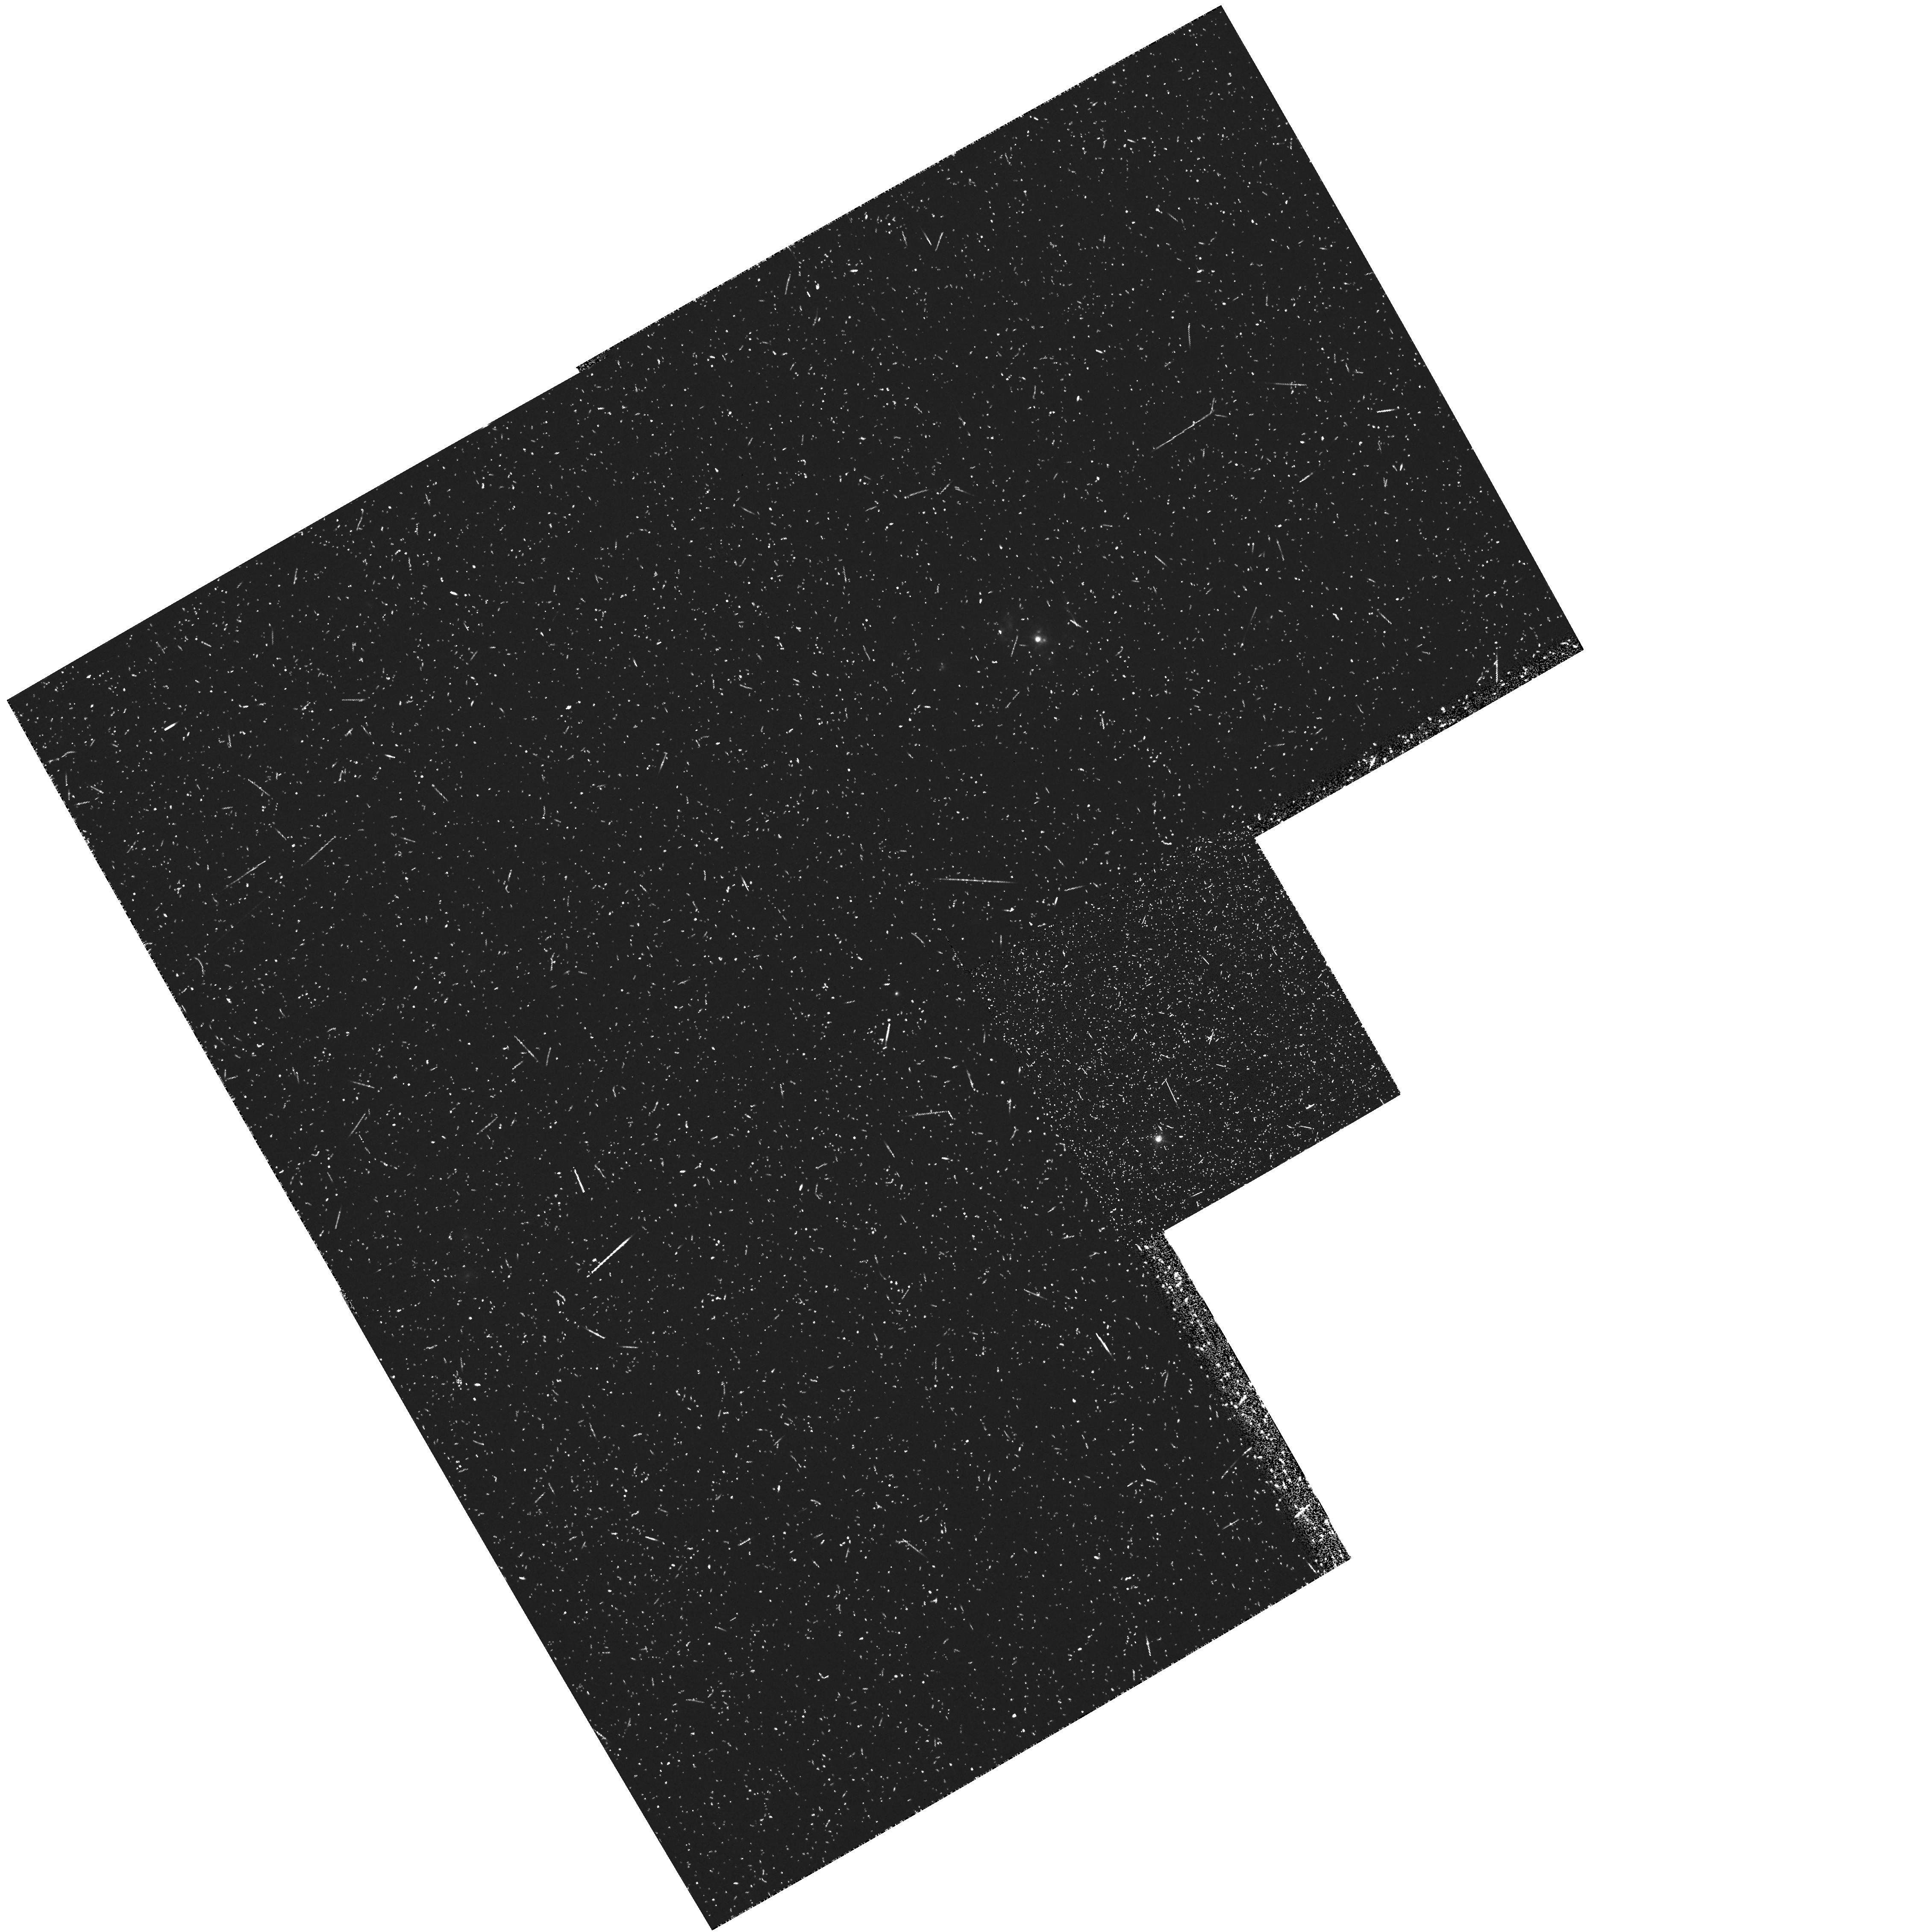
Target: B2-1512+37
Instrument: WFPC2/PC
Filter: FR680N18
Exposure: 33 min
Observation ID: u36w0302r

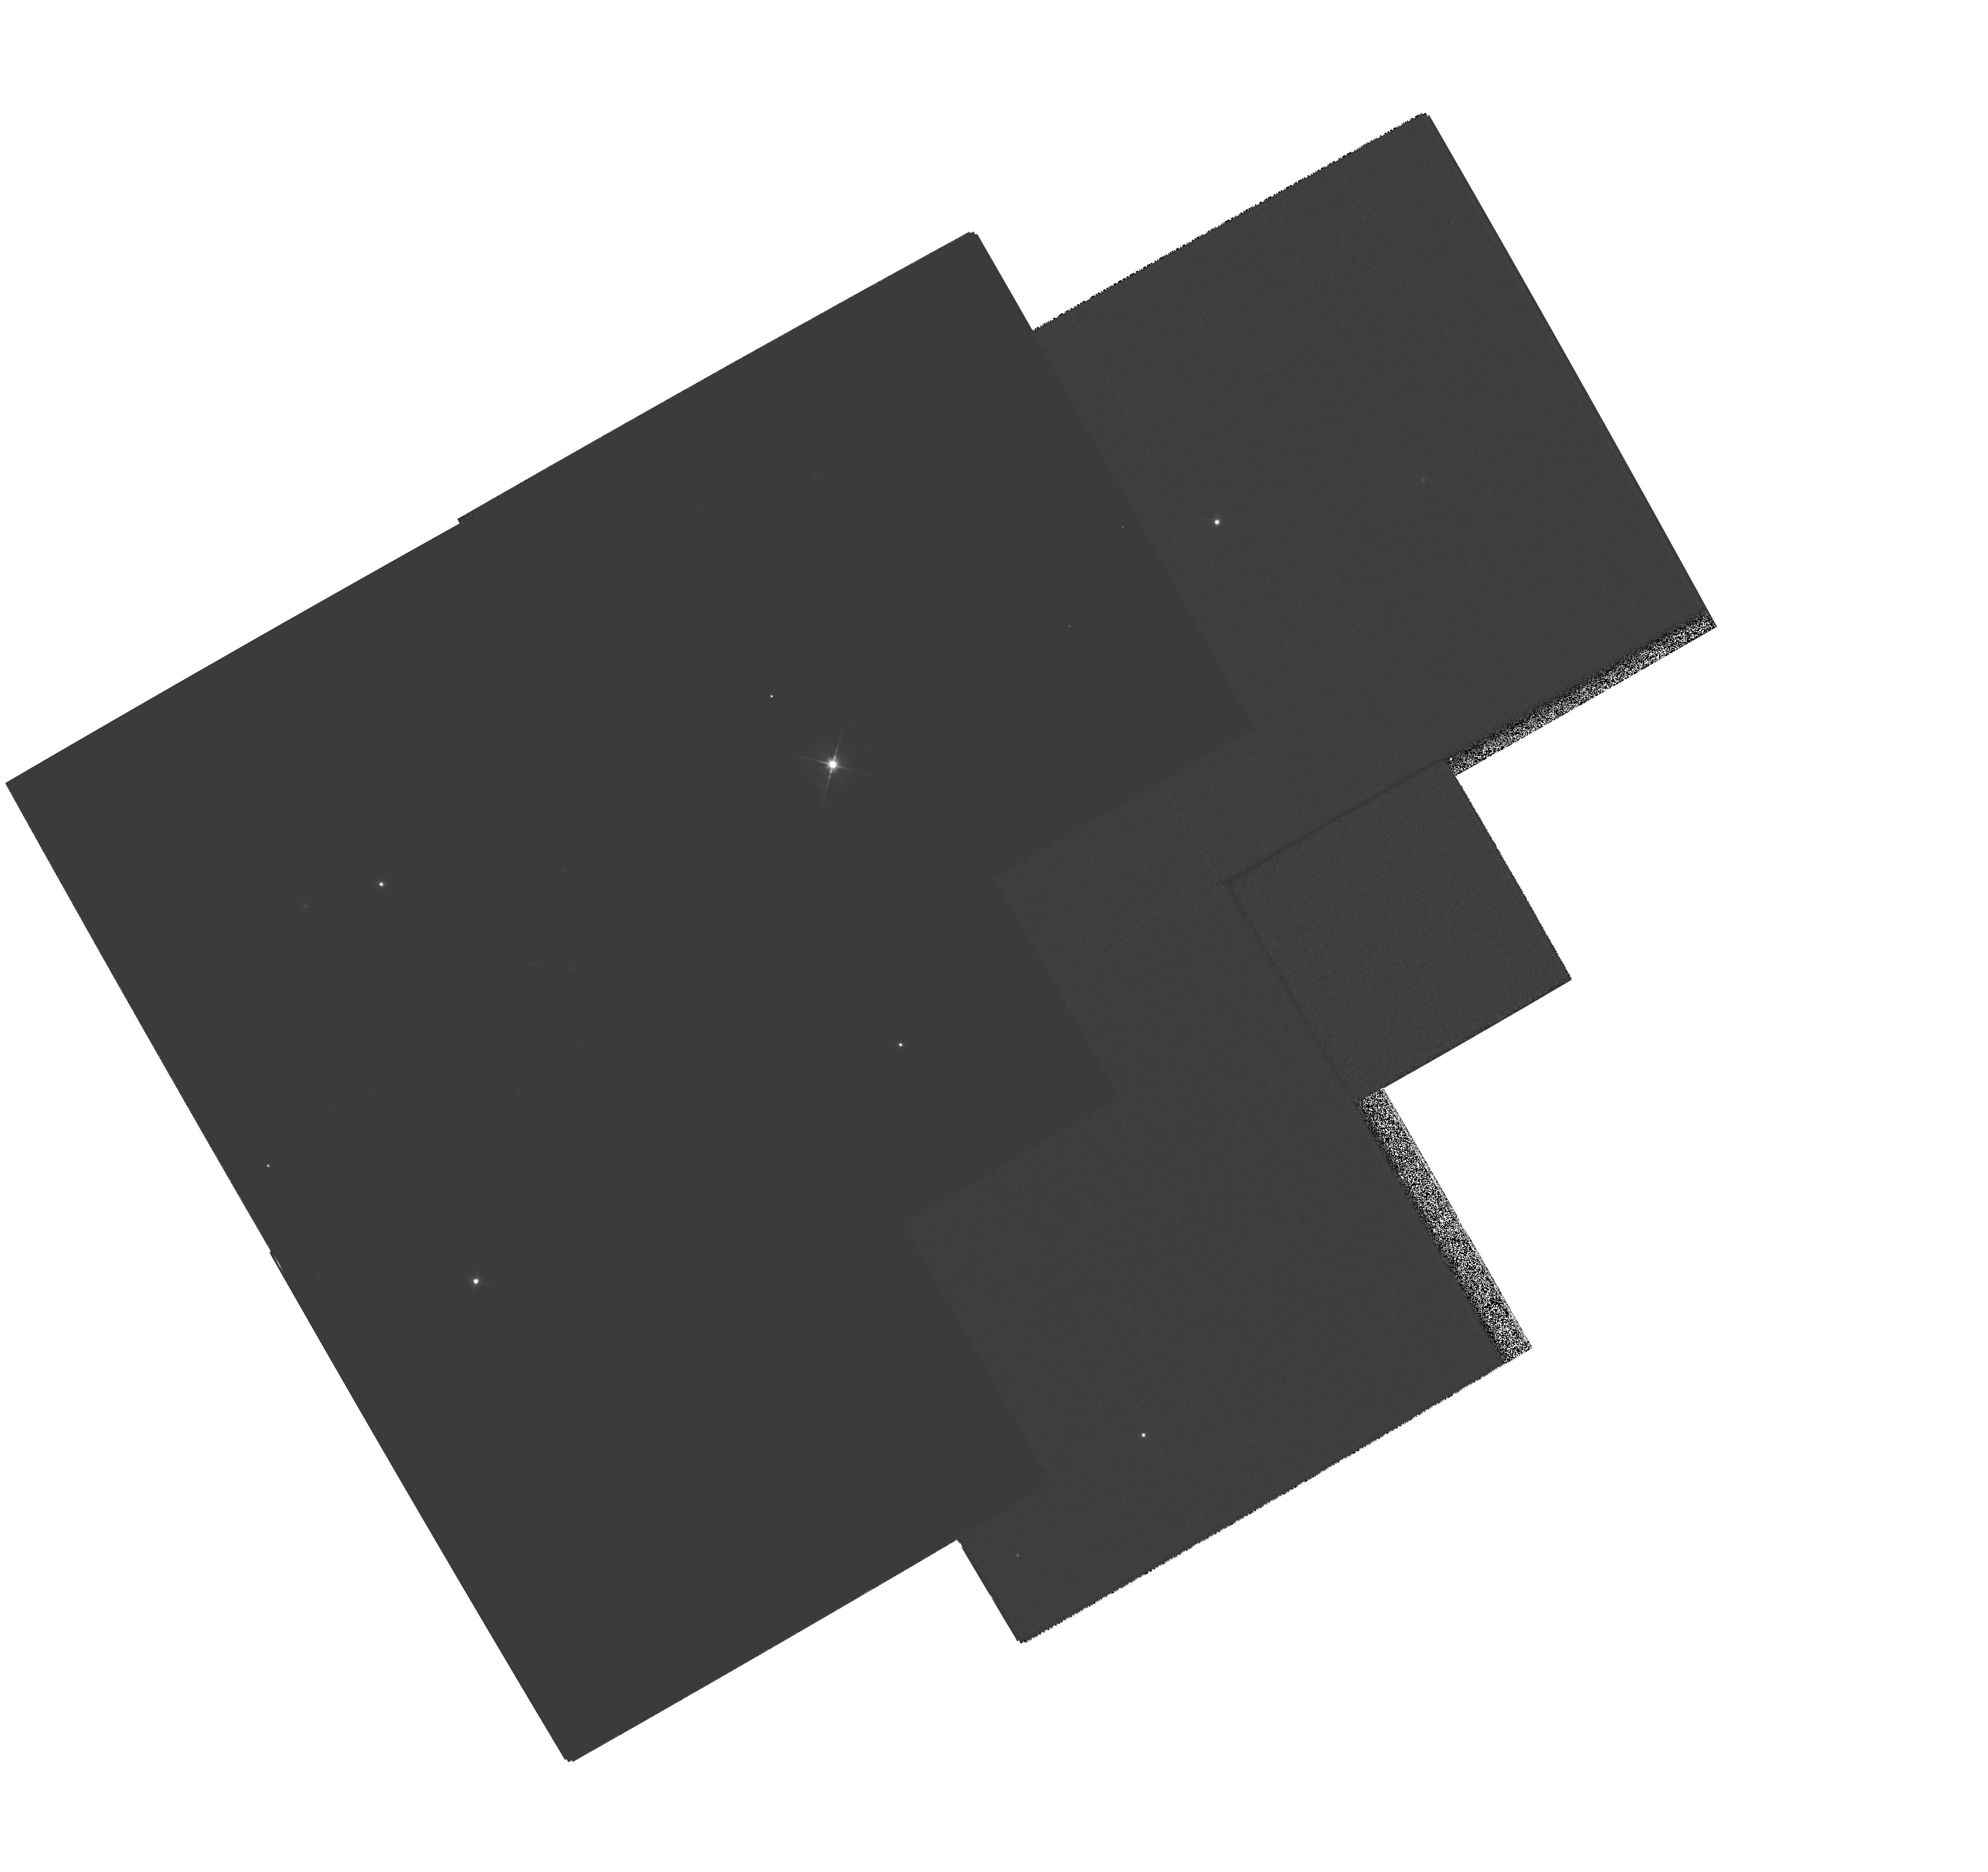
Target: MULTIPLE
Instrument: WFPC2/PC
Filter: F814W
Exposure: 1.8 h
Observation ID: hst_6490_01_wfpc2_pc_f814w_u36w01

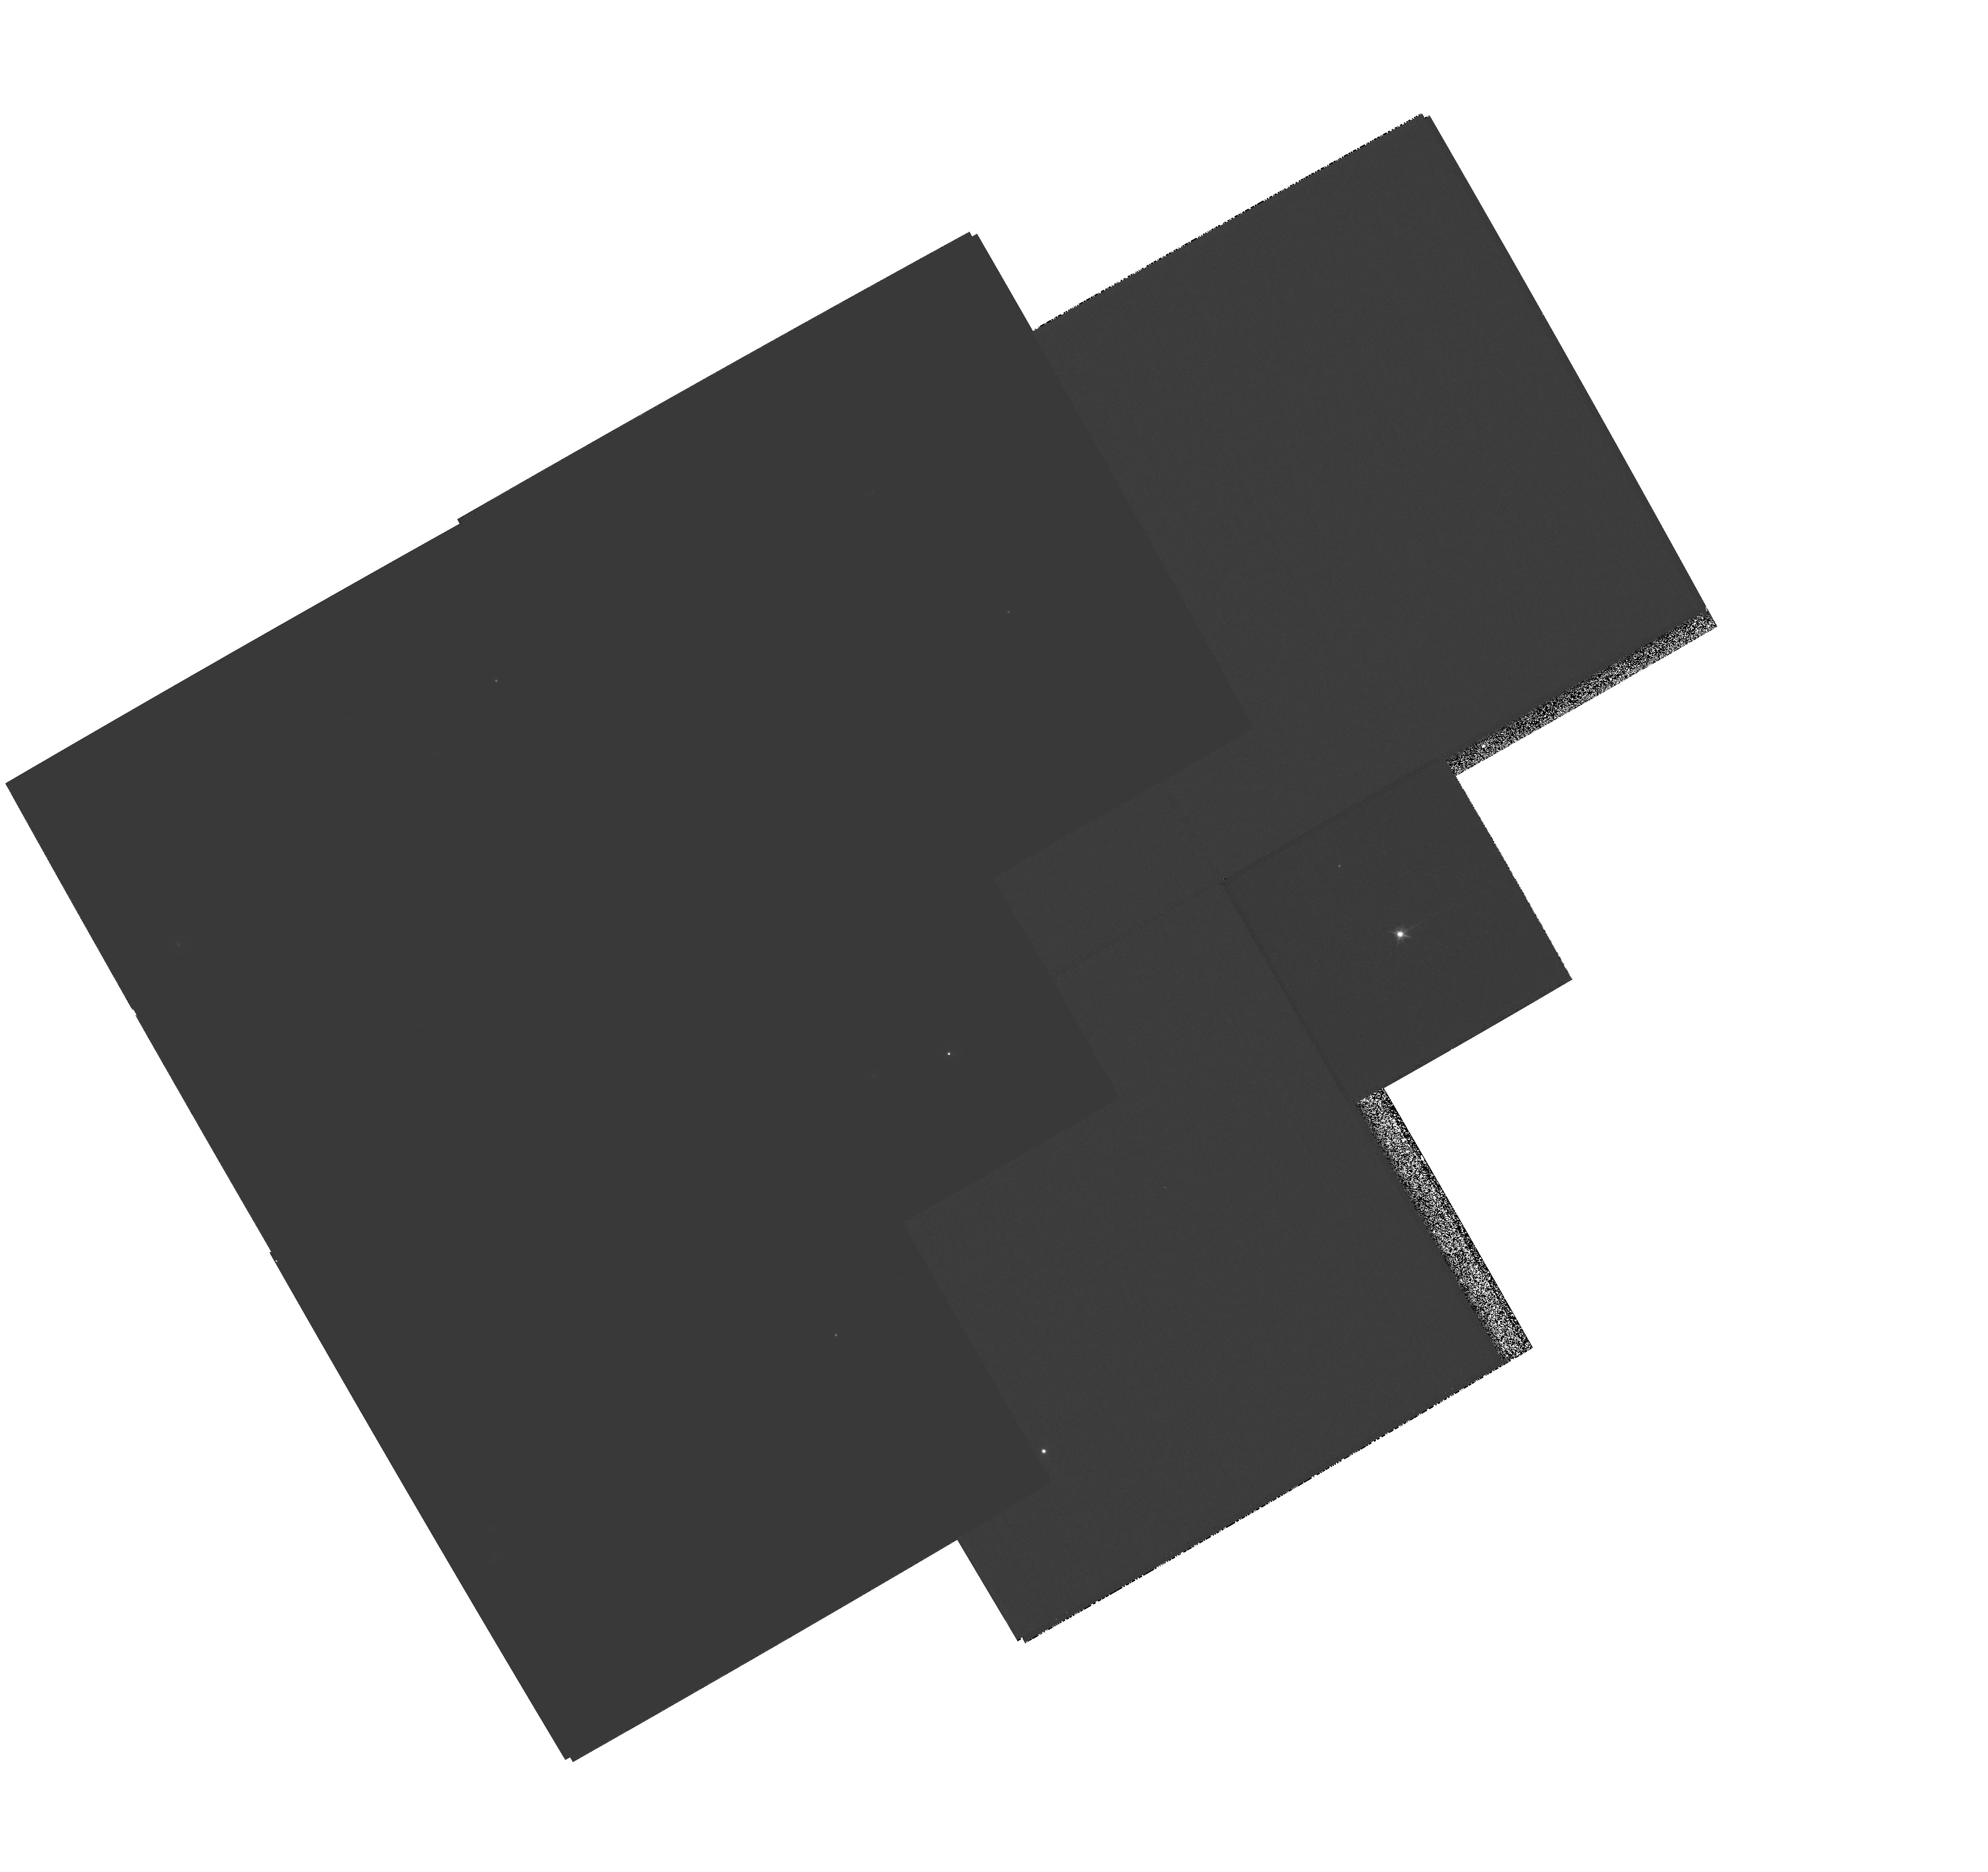
Target: MULTIPLE
Instrument: WFPC2/PC
Filter: F814W
Exposure: 43 min
Observation ID: hst_6490_02_wfpc2_pc_f814w_u36w02

Deep Imaging of Extended Optical Structure around the Quasar 4C37.43 (PI: Stockton, Alan N.)

Essentially all imaging of low-redshift QSO host galaxies in Cycle 4 and Cycle 5 programs has been of a survey nature, with relatively short exposures on a large number of objects. Particularly in view of the uncertainties and questions that have arisen as a result of these survey programs, we feel that it is essential to carry out deep imaging of a few critical fields in bandpasses matched to the objects' spectral properties. We propose here such observations of 4C37.43 Specifically, we will obtain (1) deep WFC images in a continuum band between [O III] Lambda5007 and HAlpha, (2) PC images, in the same band, with exposures calculated to avoid saturation on the quasar, to give good resolution of the immediate nuclear environment, and (3) deep narrow-band (linear ramp filter) images, centered on O III Lambda5007. 4C37.43 has the most luminous extended emission region of any low-redshift QSO.